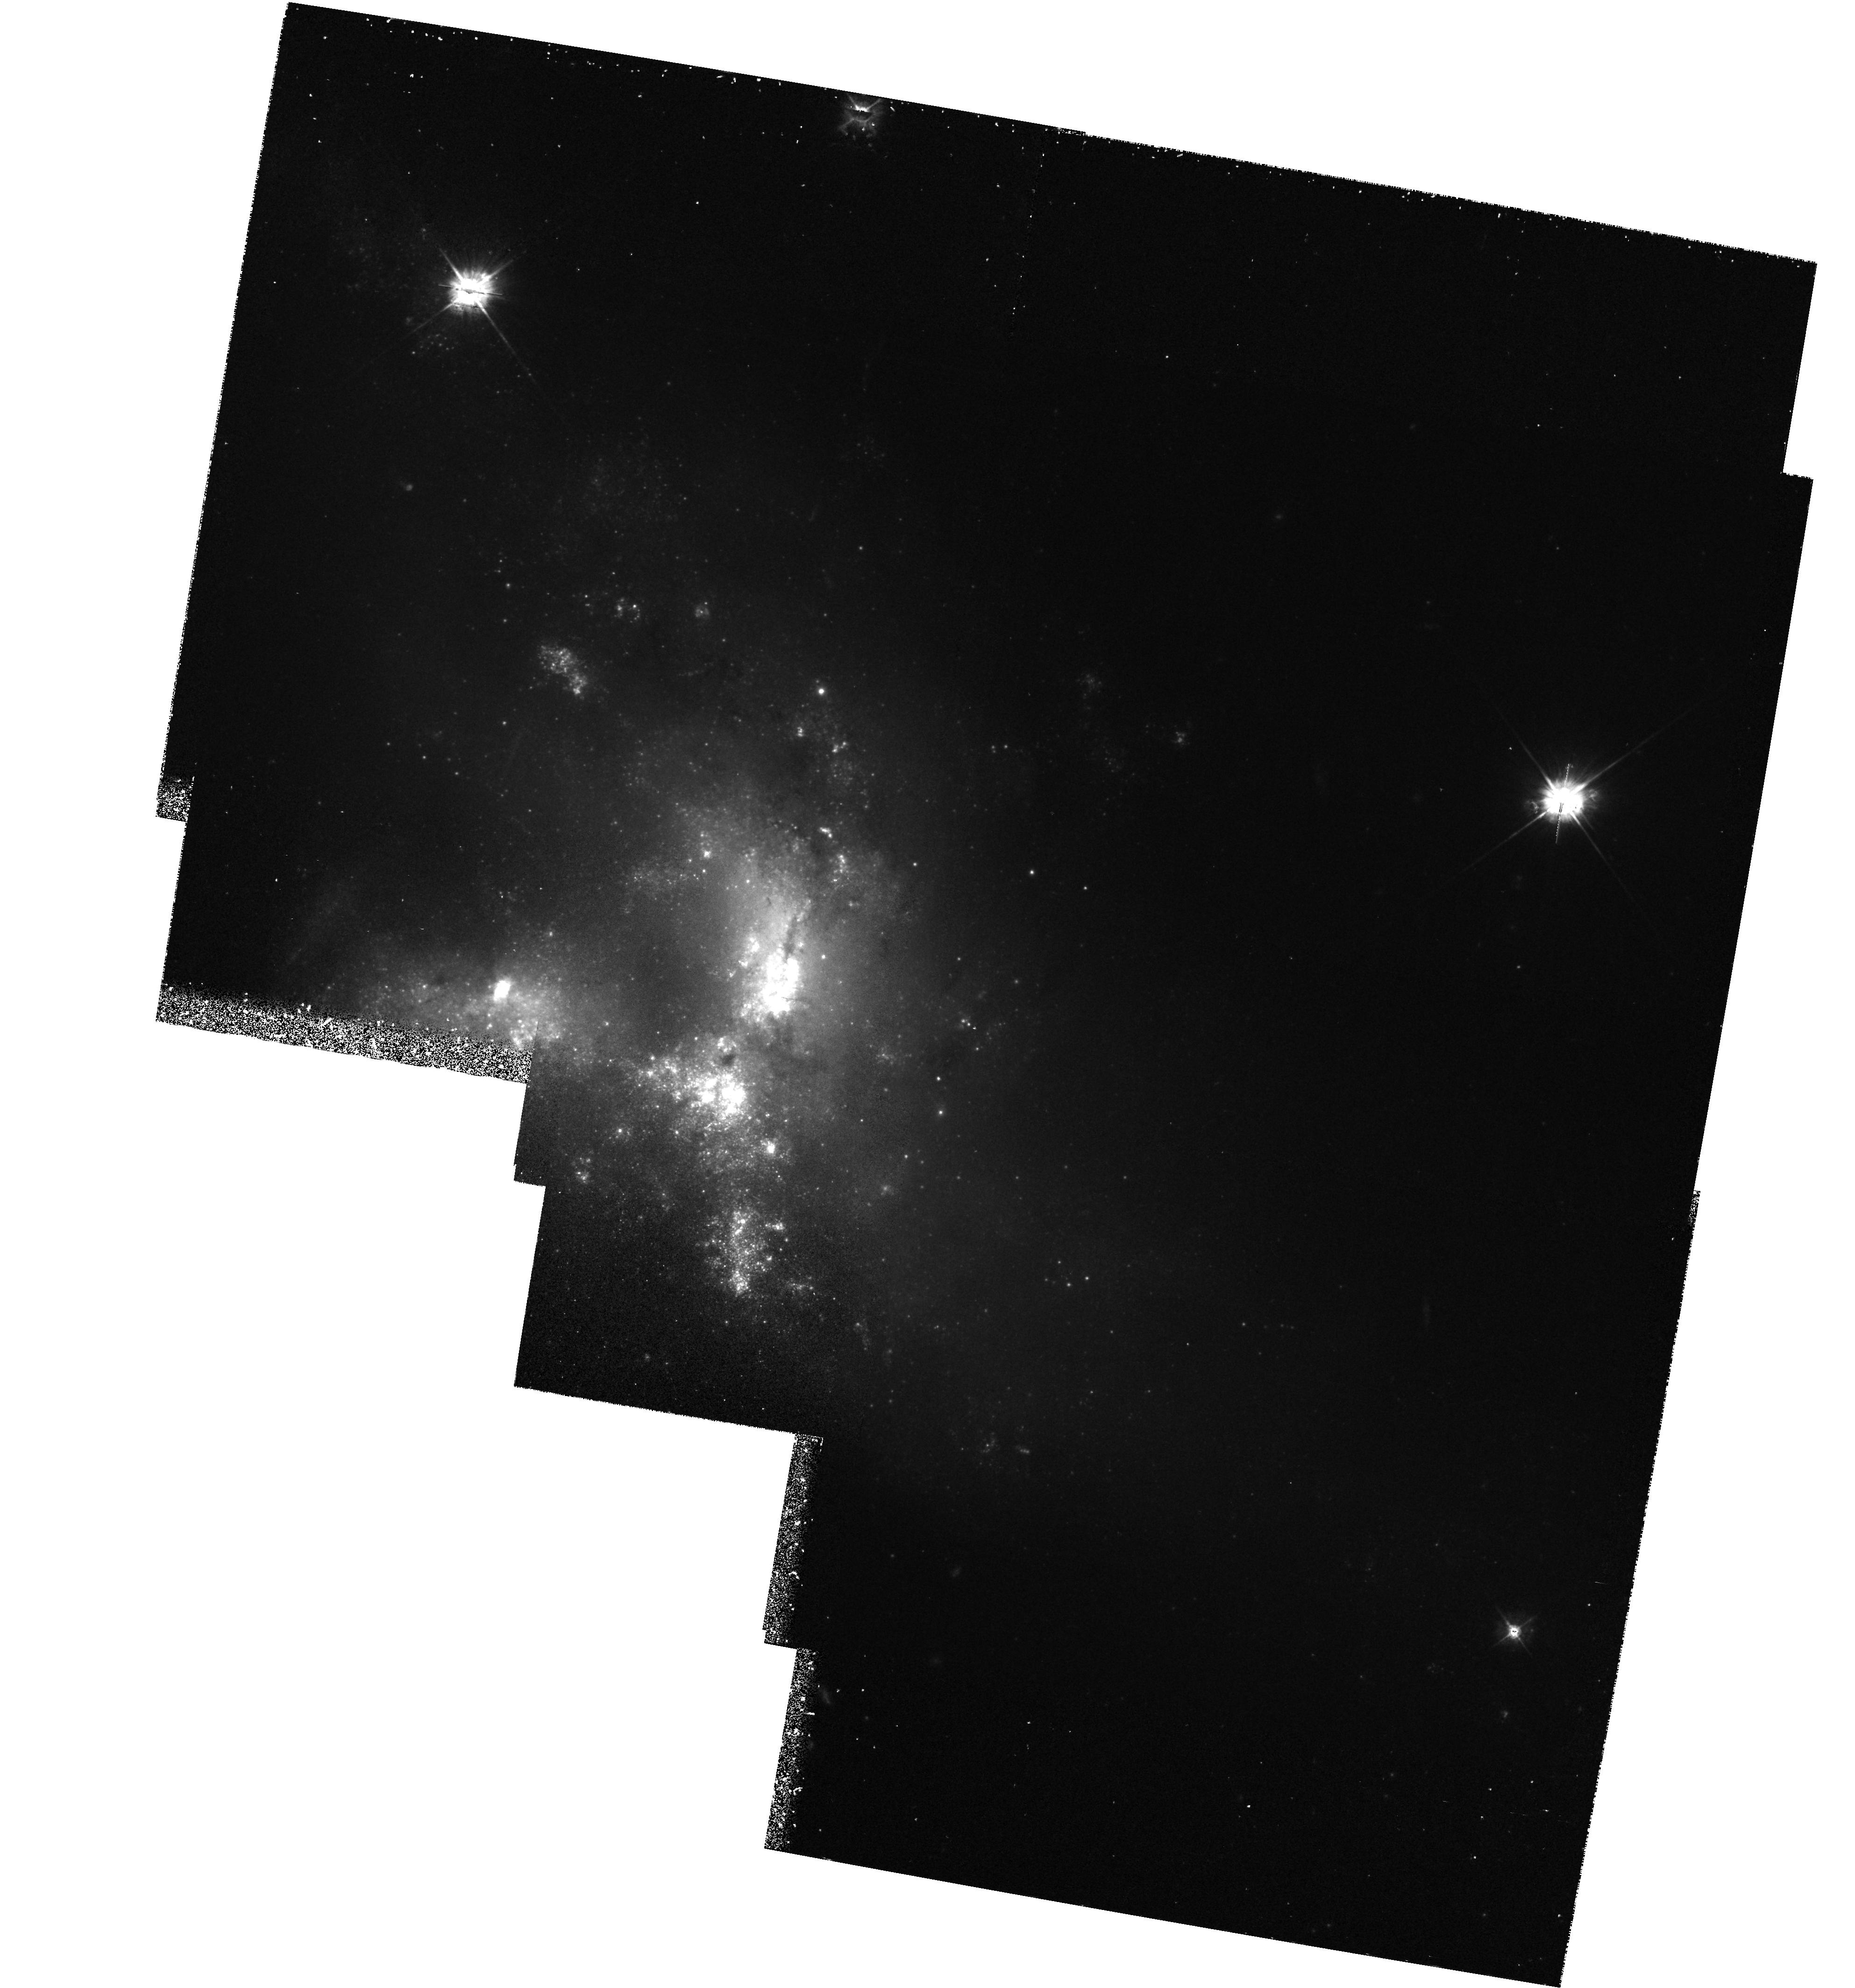
Target: MULTIPLE
Instrument: WFPC2/PC
Filter: F450W
Exposure: 1 h
Observation ID: hst_5396_01_wfpc2_pc_f450w_u2bl01

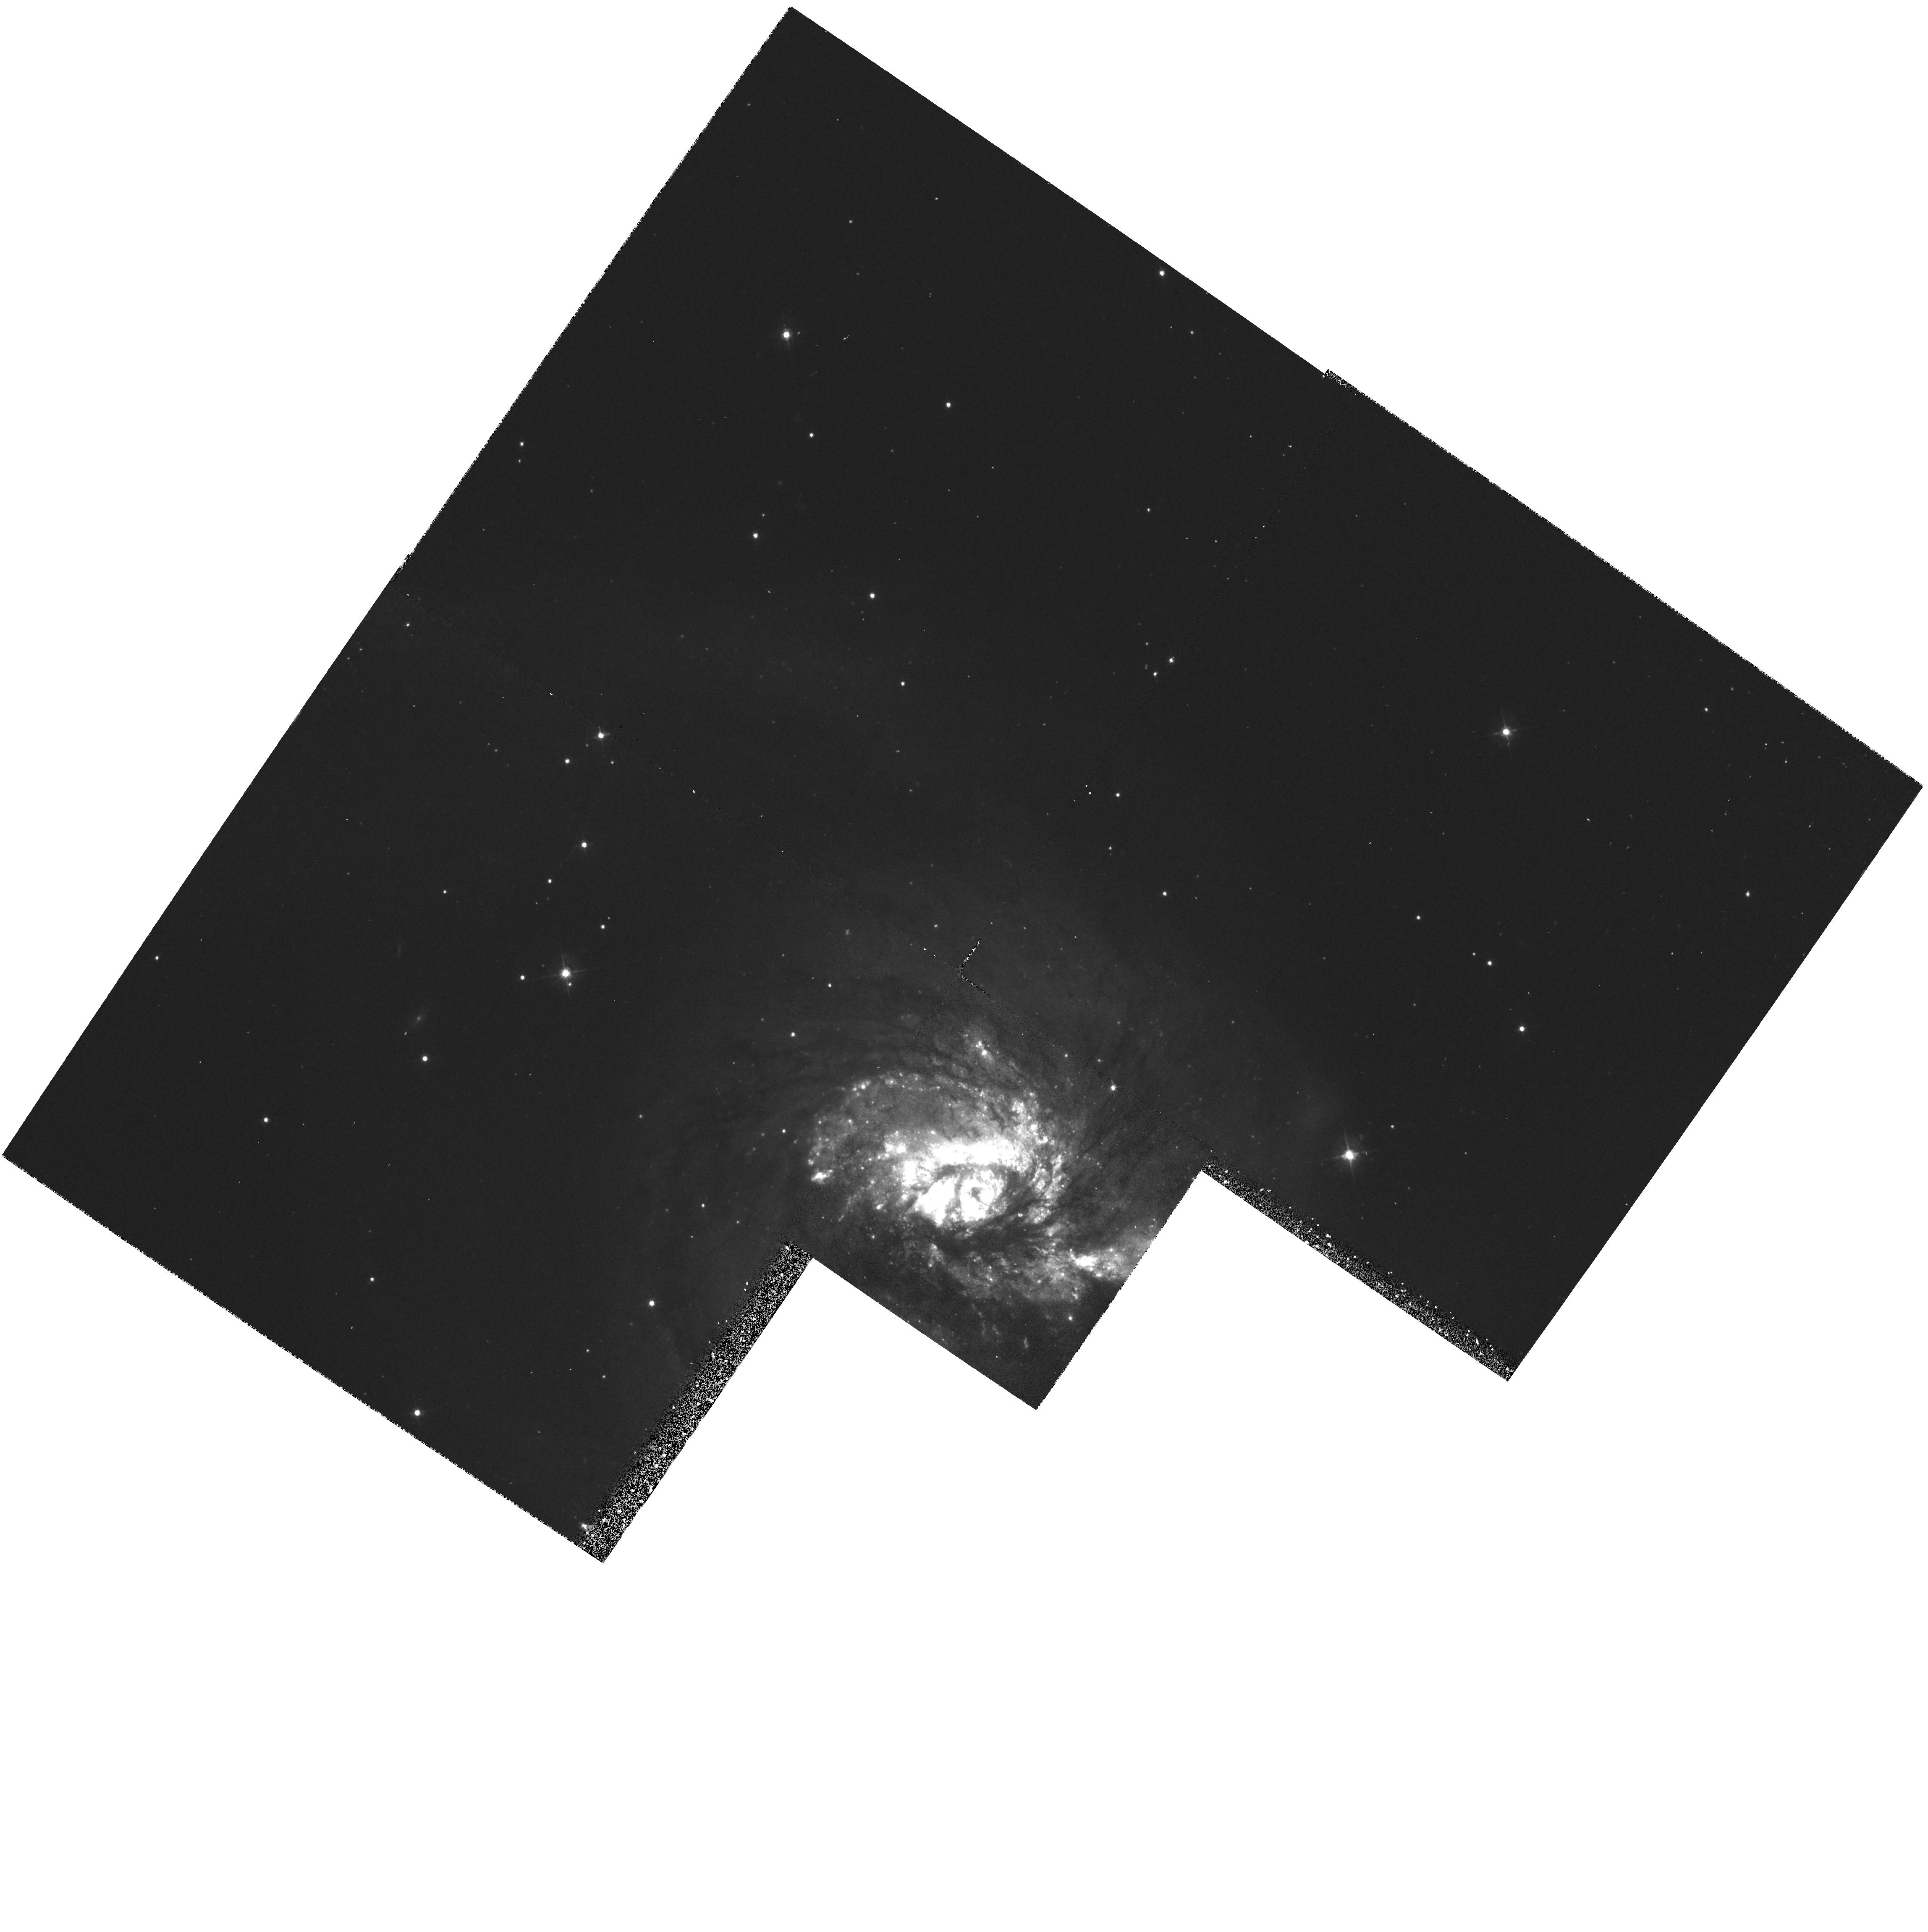
Target: NGC3256-POS1
Instrument: WFPC2/PC
Filter: F450W
Exposure: 30 min
Observation ID: hst_5396_02_wfpc2_pc_f450w_u2bl02

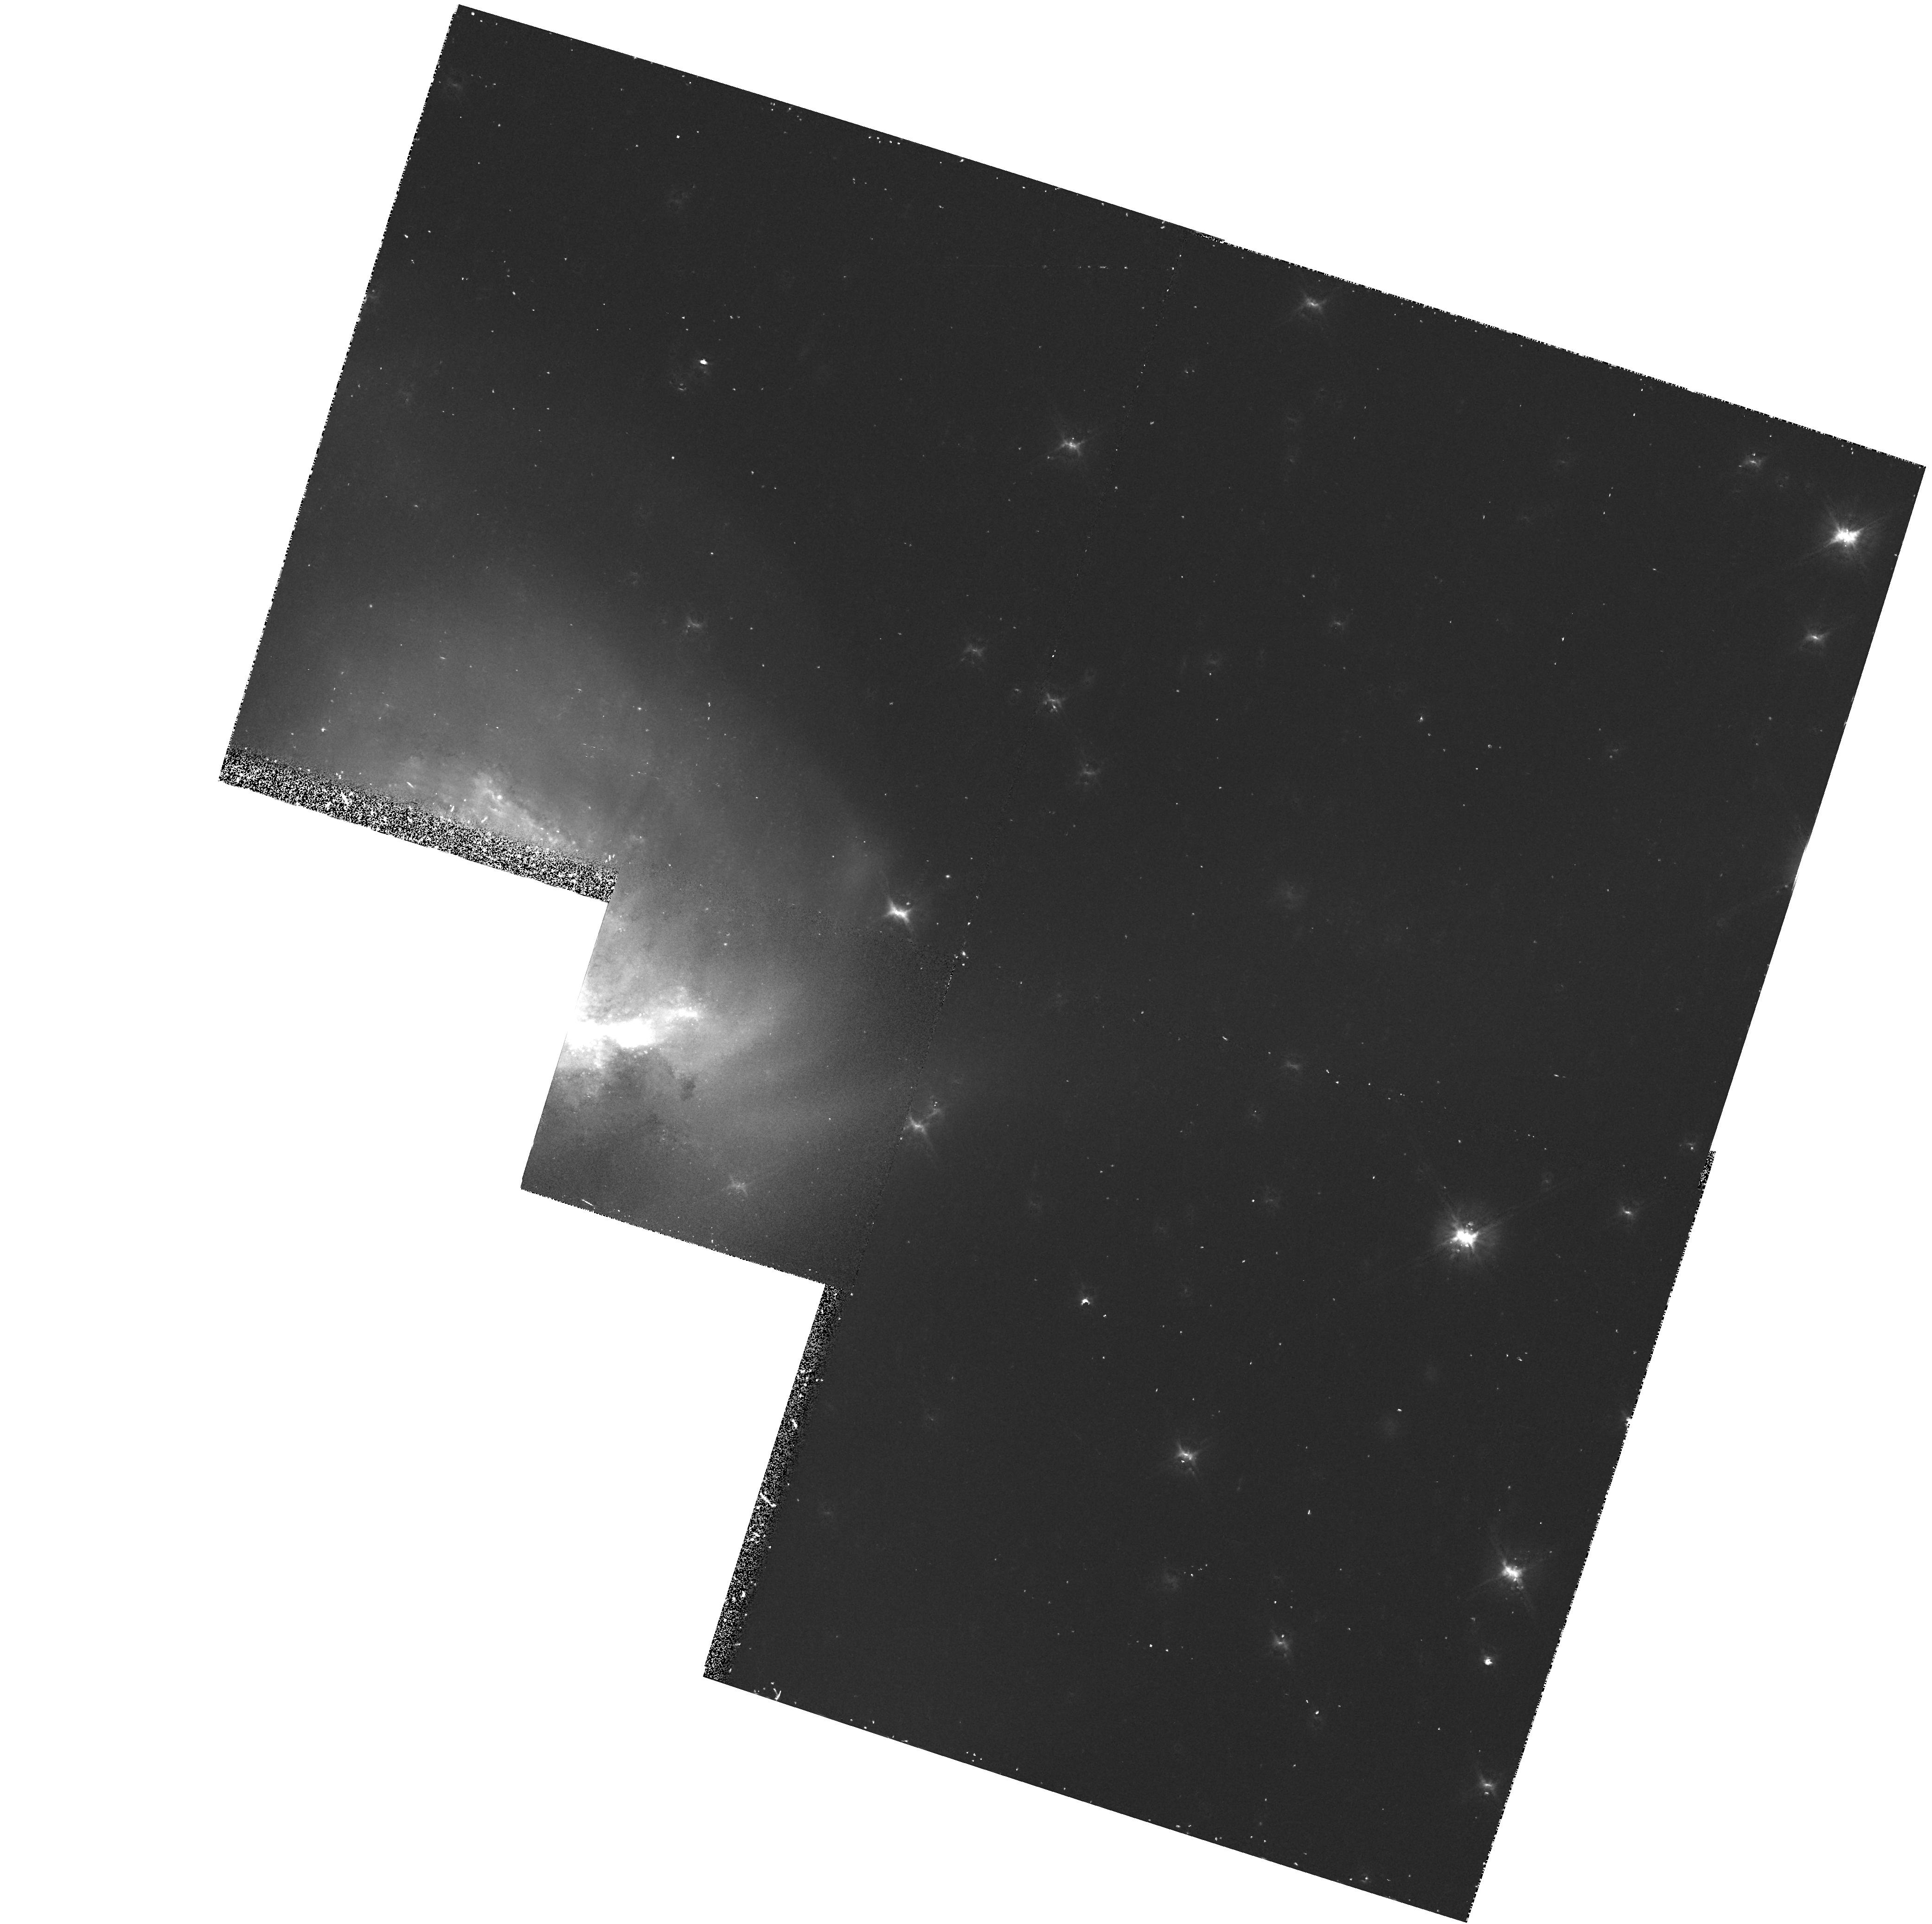
Target: NGC3256-POS2
Instrument: WFPC2/PC
Filter: F814W
Exposure: 27 min
Observation ID: hst_5396_03_wfpc2_pc_f814w_u2bl03

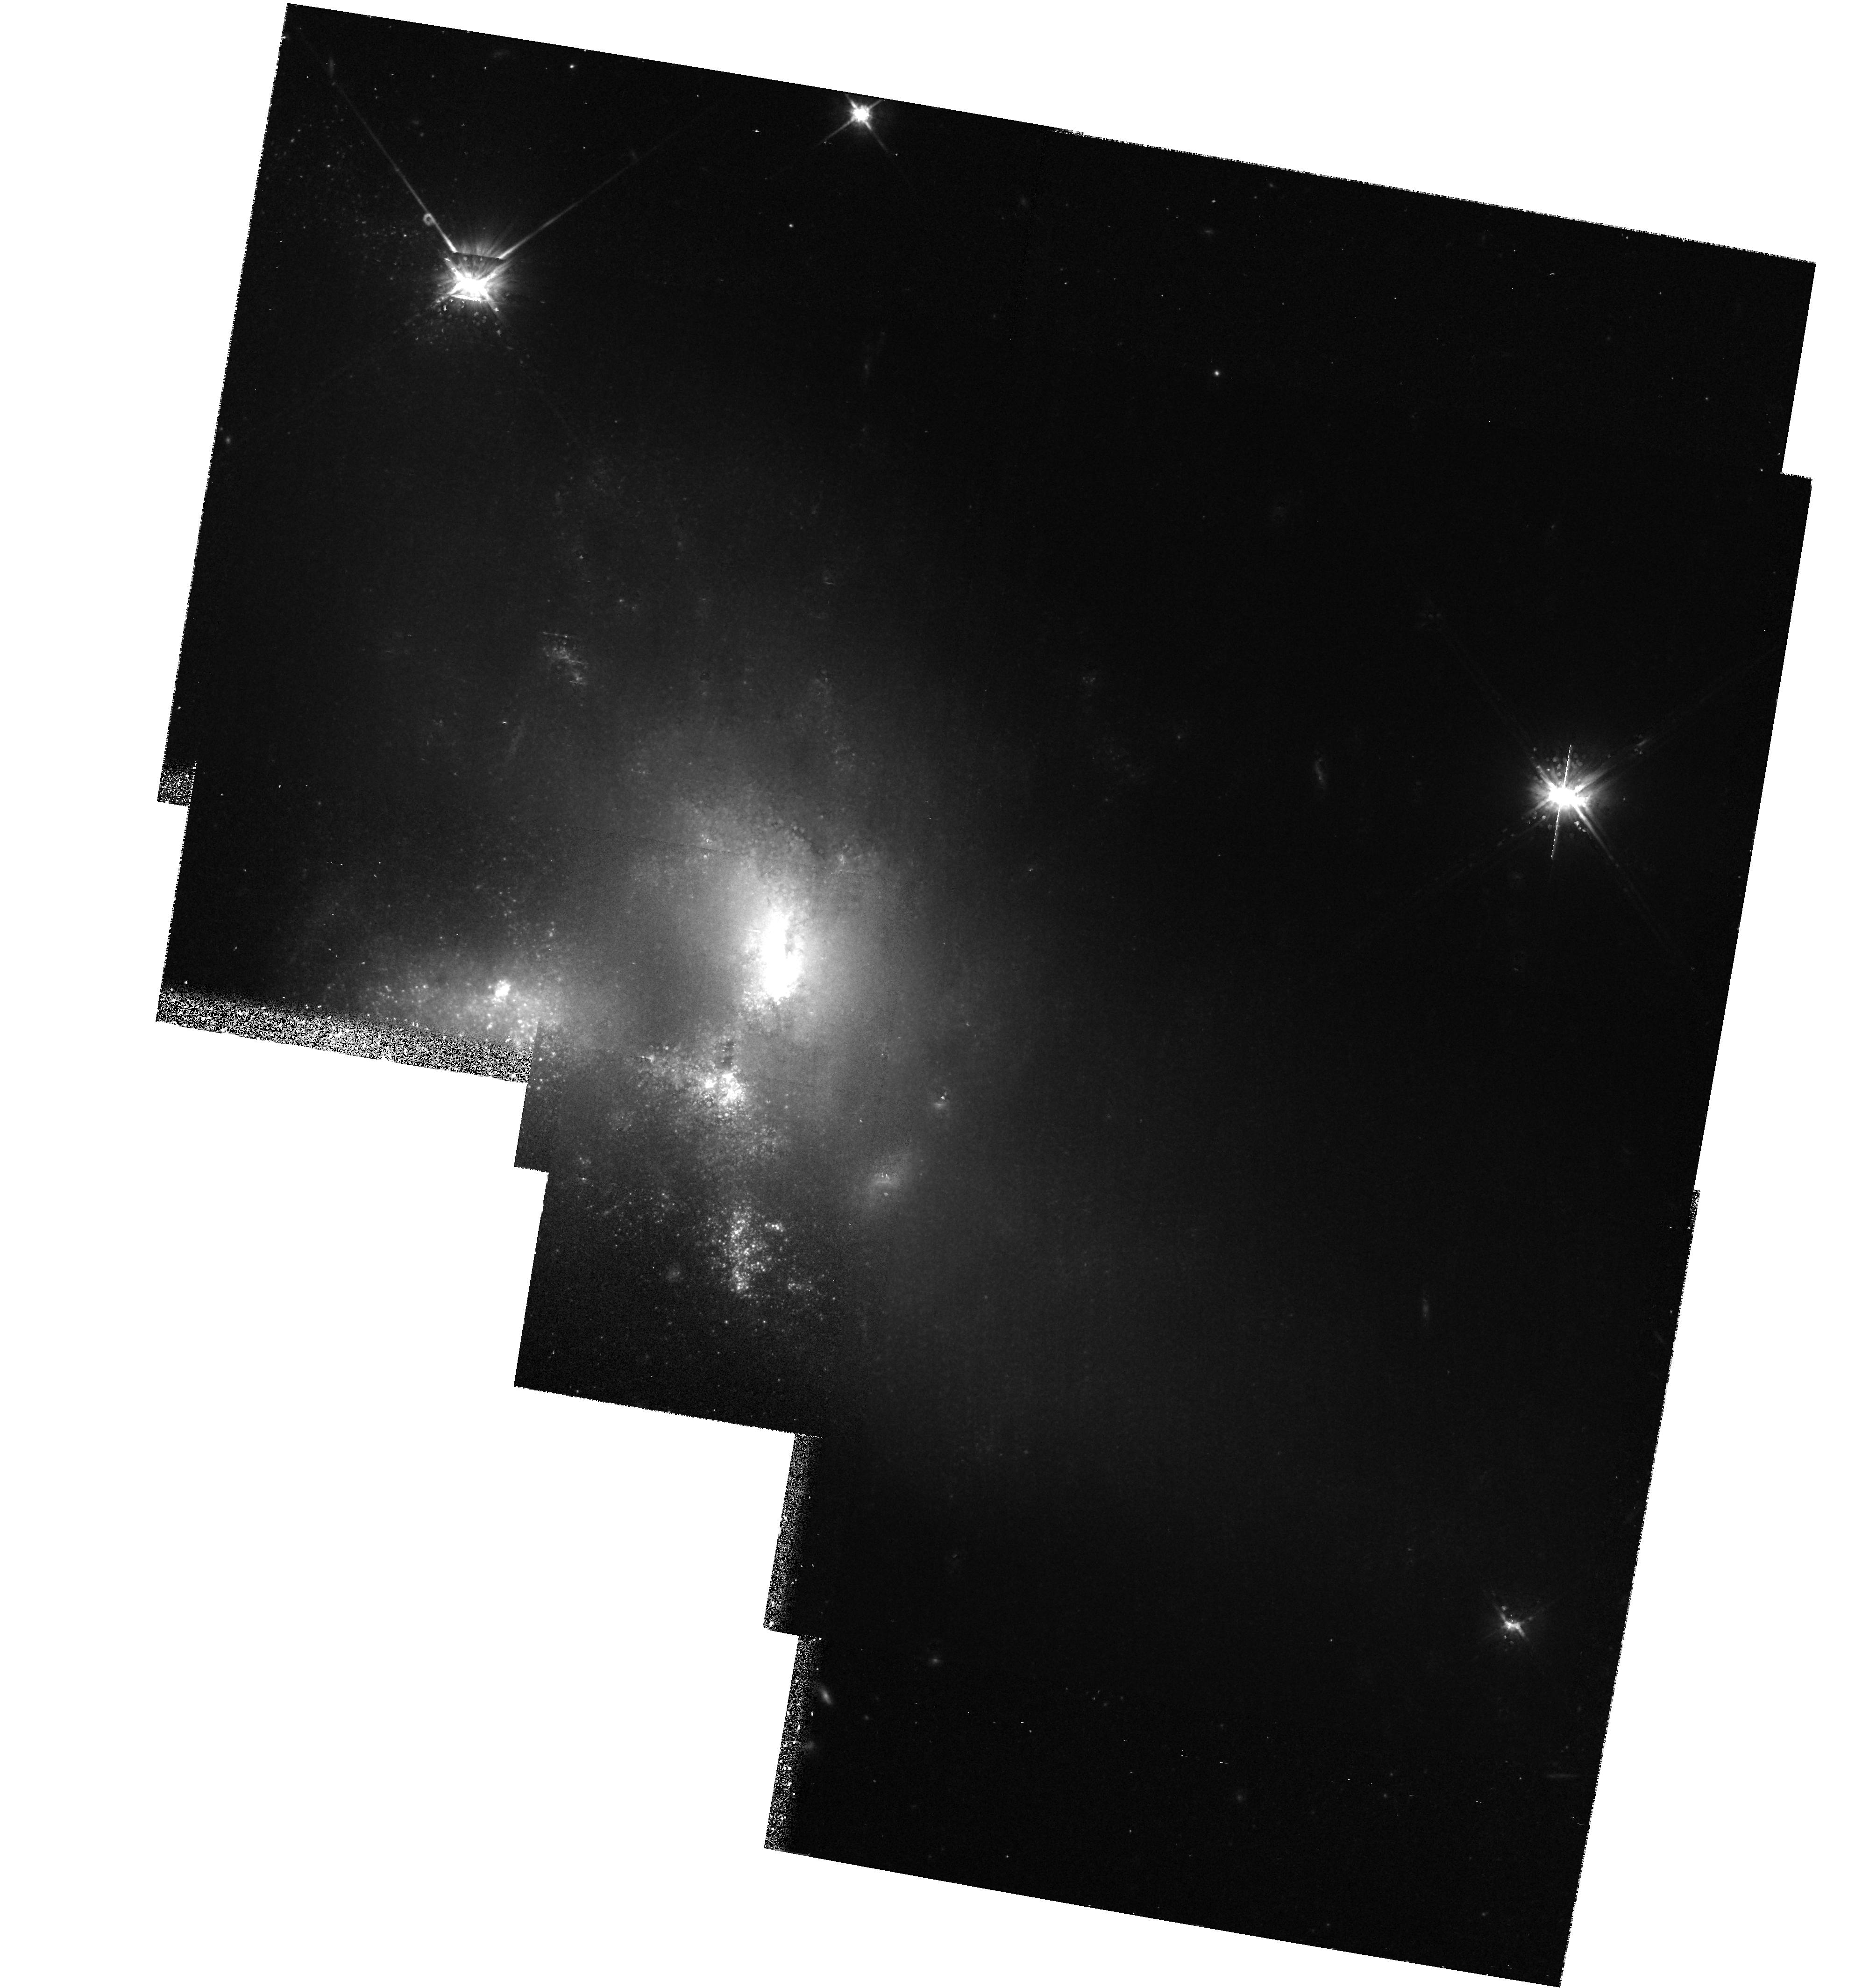
Target: MULTIPLE
Instrument: WFPC2/PC
Filter: F814W
Exposure: 53 min
Observation ID: hst_5396_01_wfpc2_pc_f814w_u2bl01

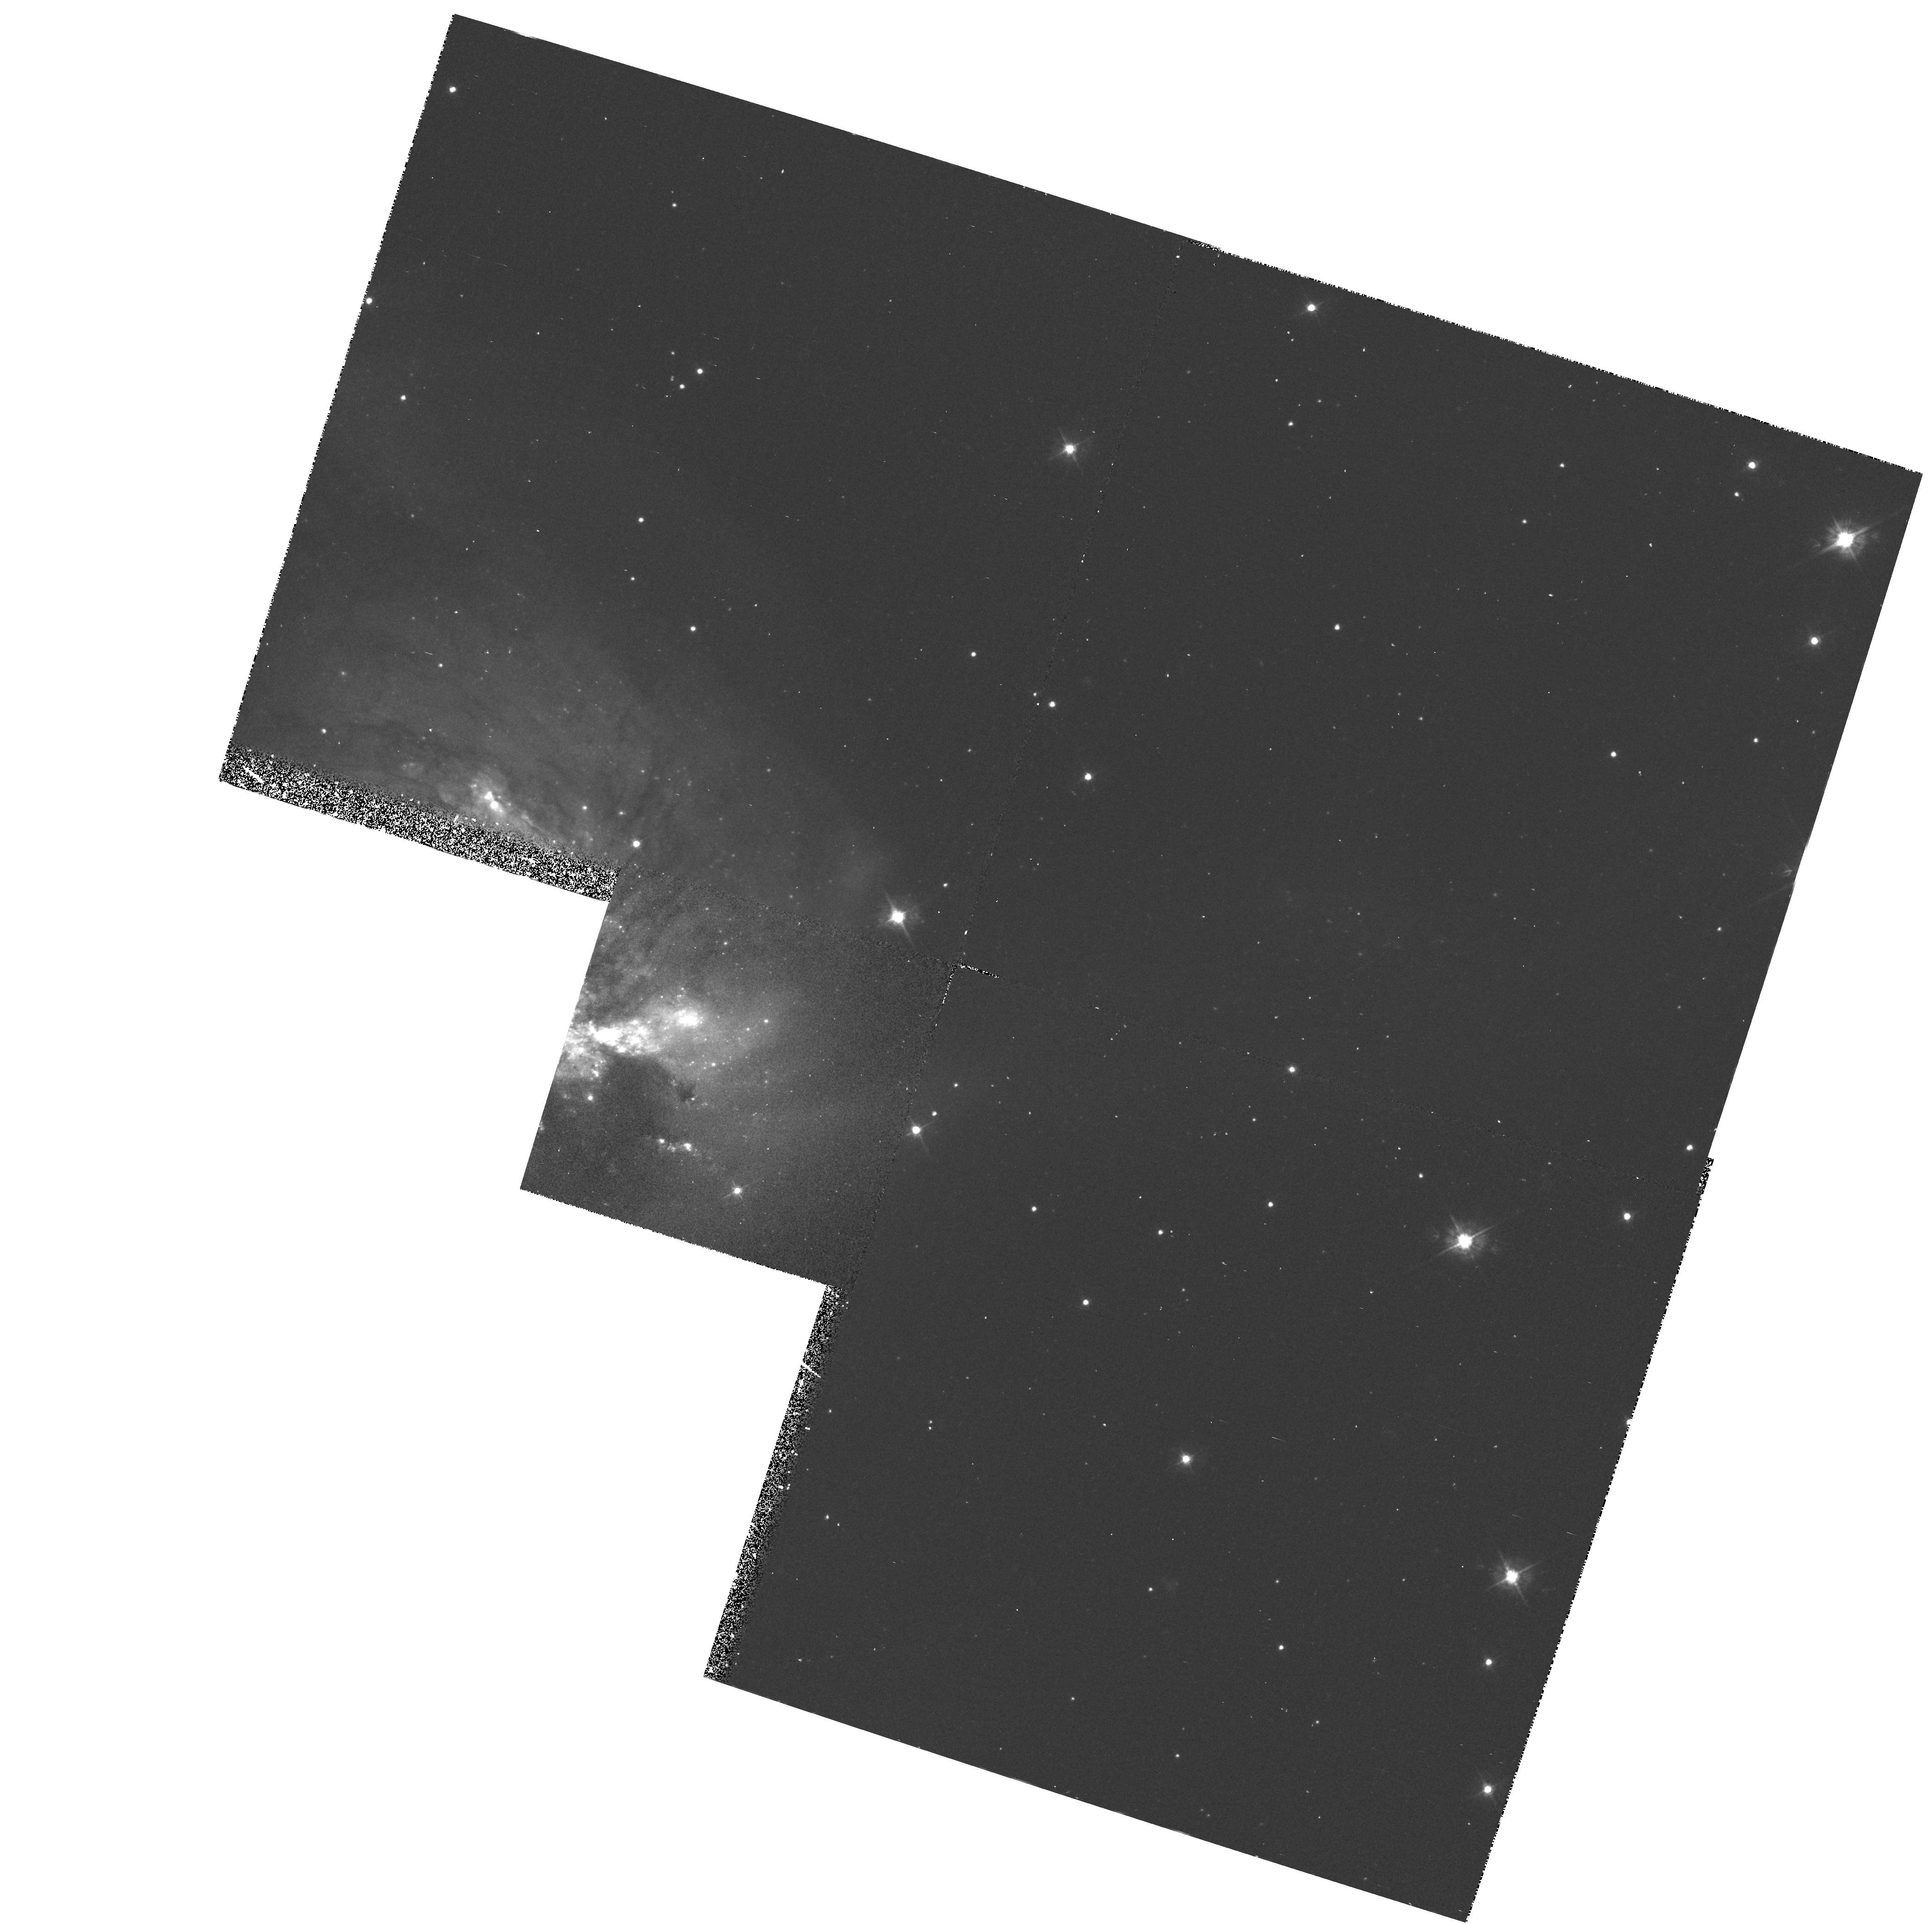
Target: NGC3256-POS2
Instrument: WFPC2/PC
Filter: F450W
Exposure: 30 min
Observation ID: hst_5396_03_wfpc2_pc_f450w_u2bl03

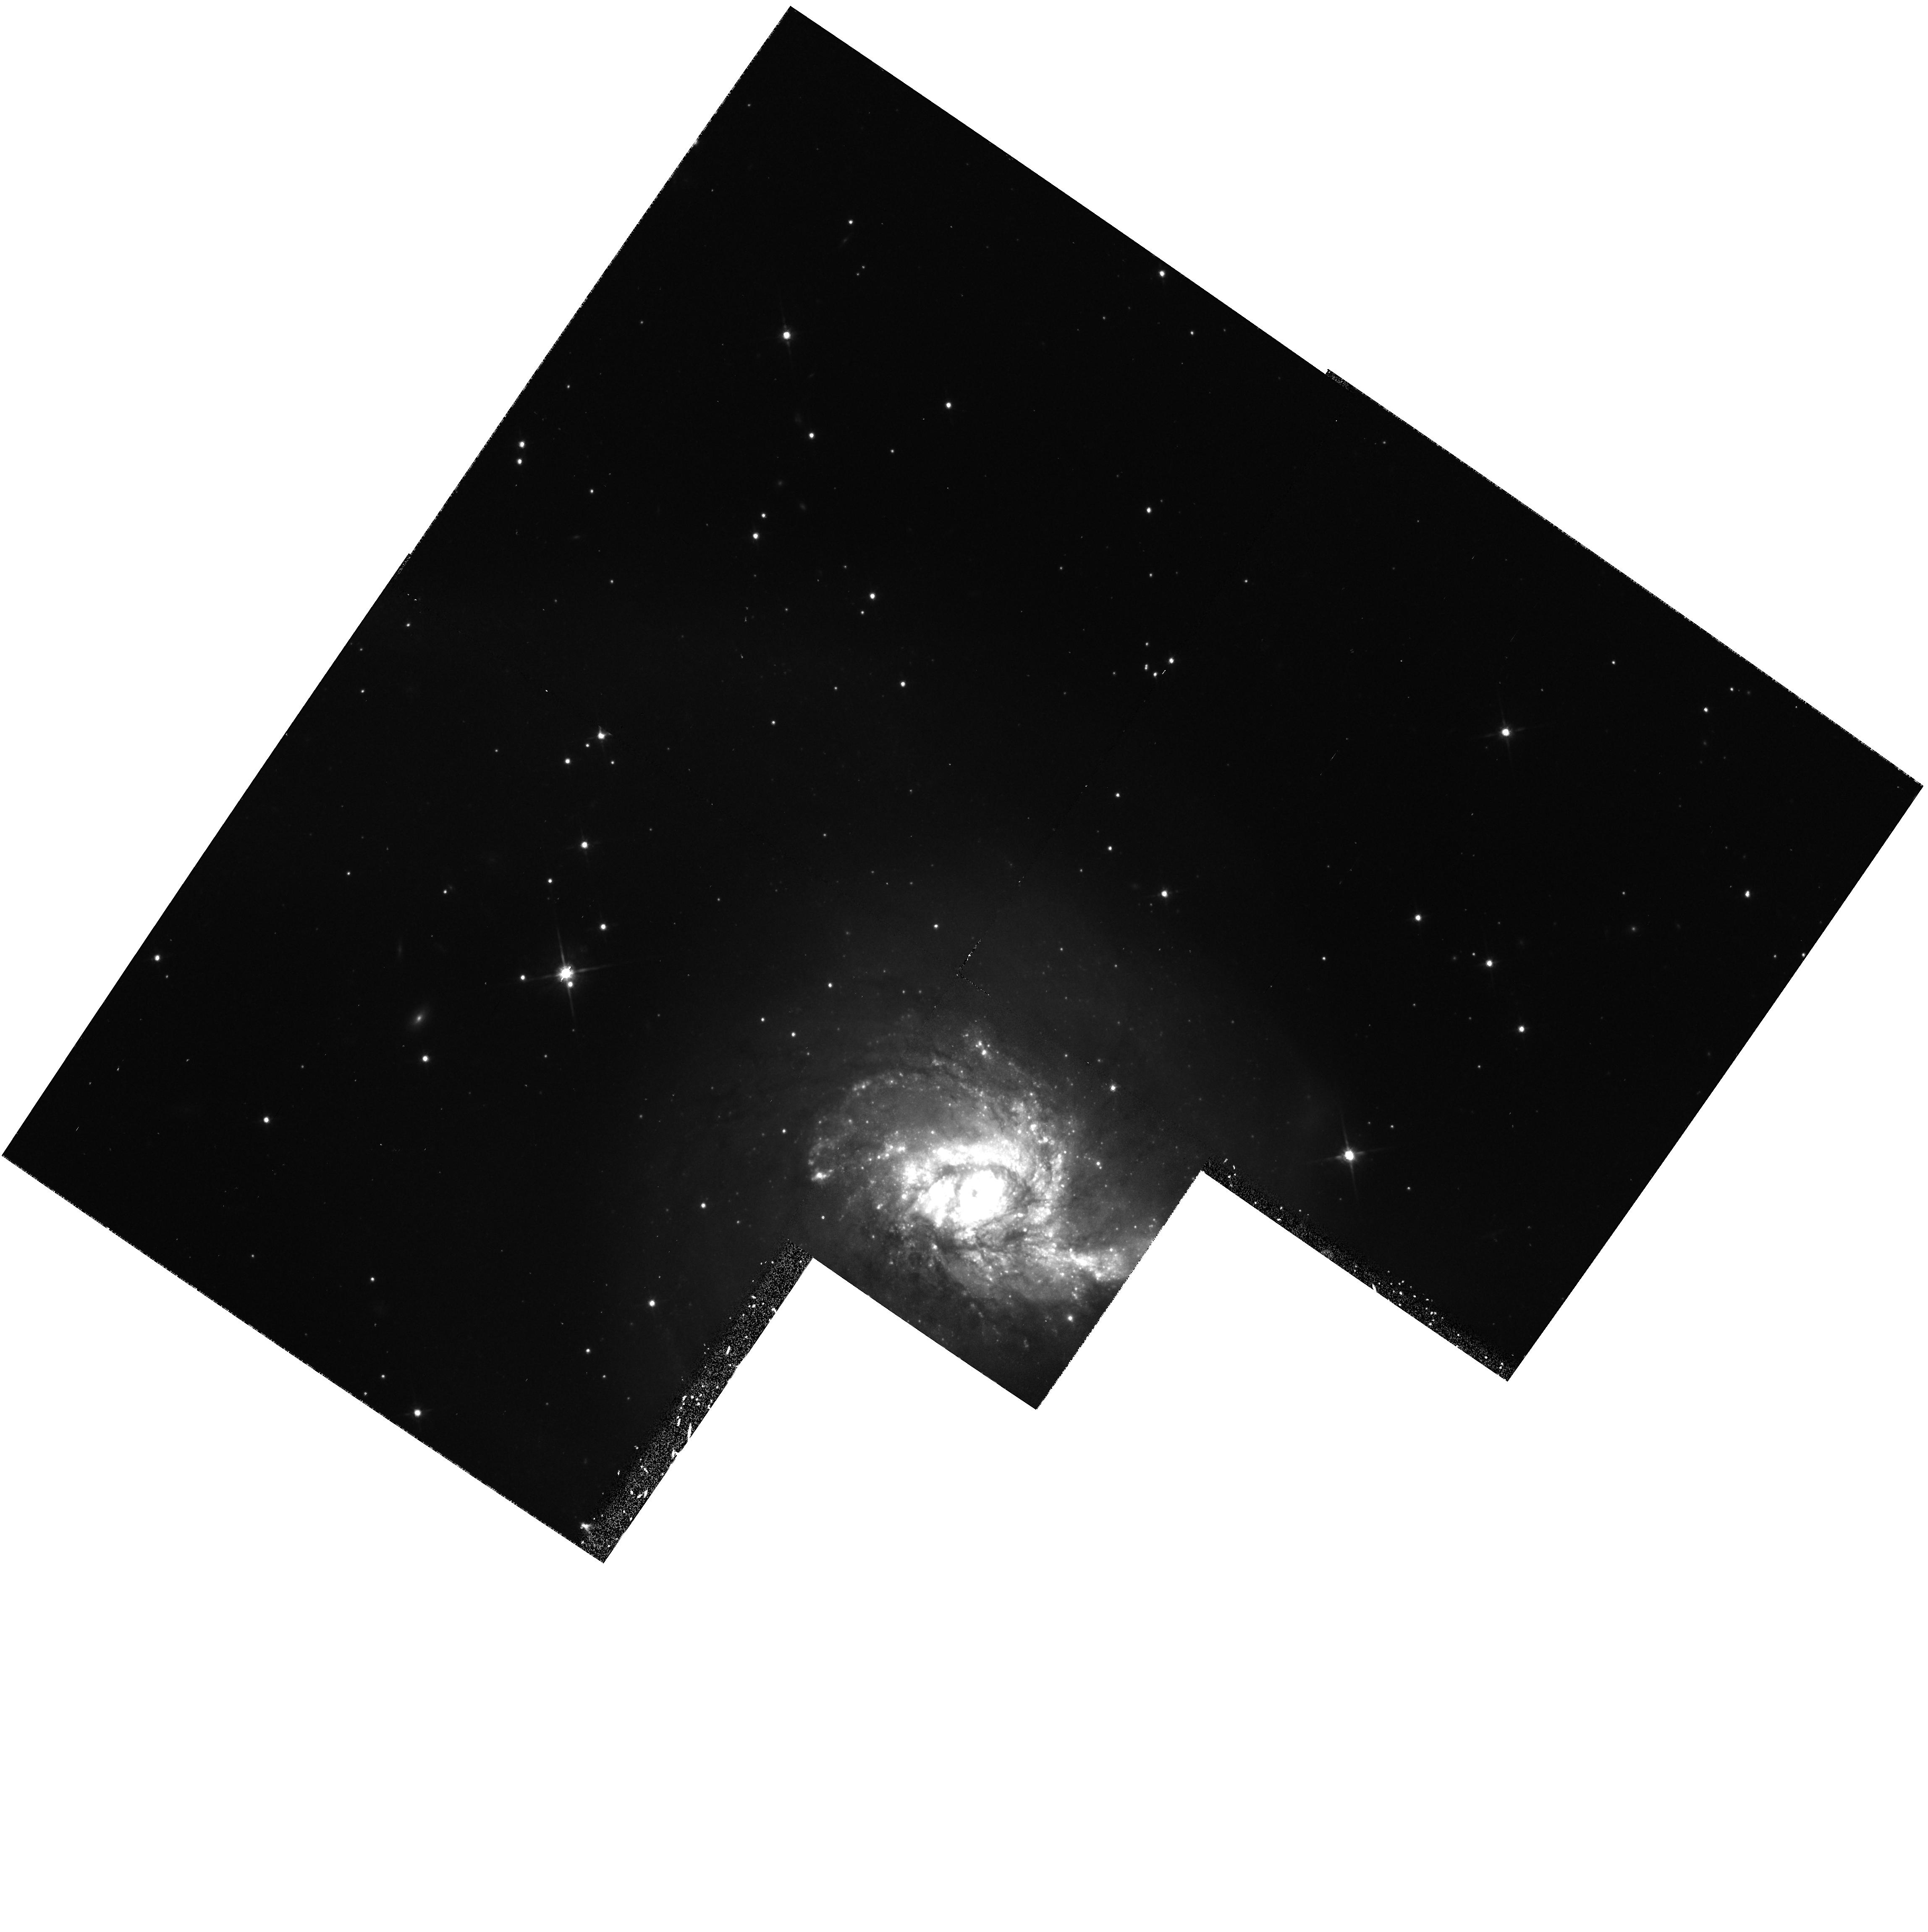
Target: NGC3256-POS1
Instrument: WFPC2/PC
Filter: F814W
Exposure: 27 min
Observation ID: hst_5396_02_wfpc2_pc_f814w_u2bl02

THE FORMATION OF GLOBULAR CLUSTERS DURING MERGERS (PI: Zepf, Stephen E.)

Both theoretical and observational studies have demonstrated that elliptical galaxies can form through the merger of spirals. However, if most ellipticals formed in this way, new globular clusters must be formed during mergers. This is required to reconcile the merger hypothesis with the higher specific frequency of globular clusters around ellipticals relative to spirals. We have previously proposed that the formation of new globular clusters is a natural outcome of the merger process. Ground-based data provide some evidence for the existence of young globulars in mergers, but do not have sufficient resolution to distinguish globulars from more extended star formation regions. Results from the two relevant galaxies which have been imaged by the WFPC1 demonstrate the promise of space-based resolution, but are somewhat limited by the broad wings of the psf. Therefore, we propose to obtain images with the WFPC2 of a sample of four merging systems, carefully chosen from our ground-based survey to represent a range of merging states. Since the formation of new globular clusters is required if ellipticals are the products of spiral mergers, this program is a very economical way to test the merger hypothesis.